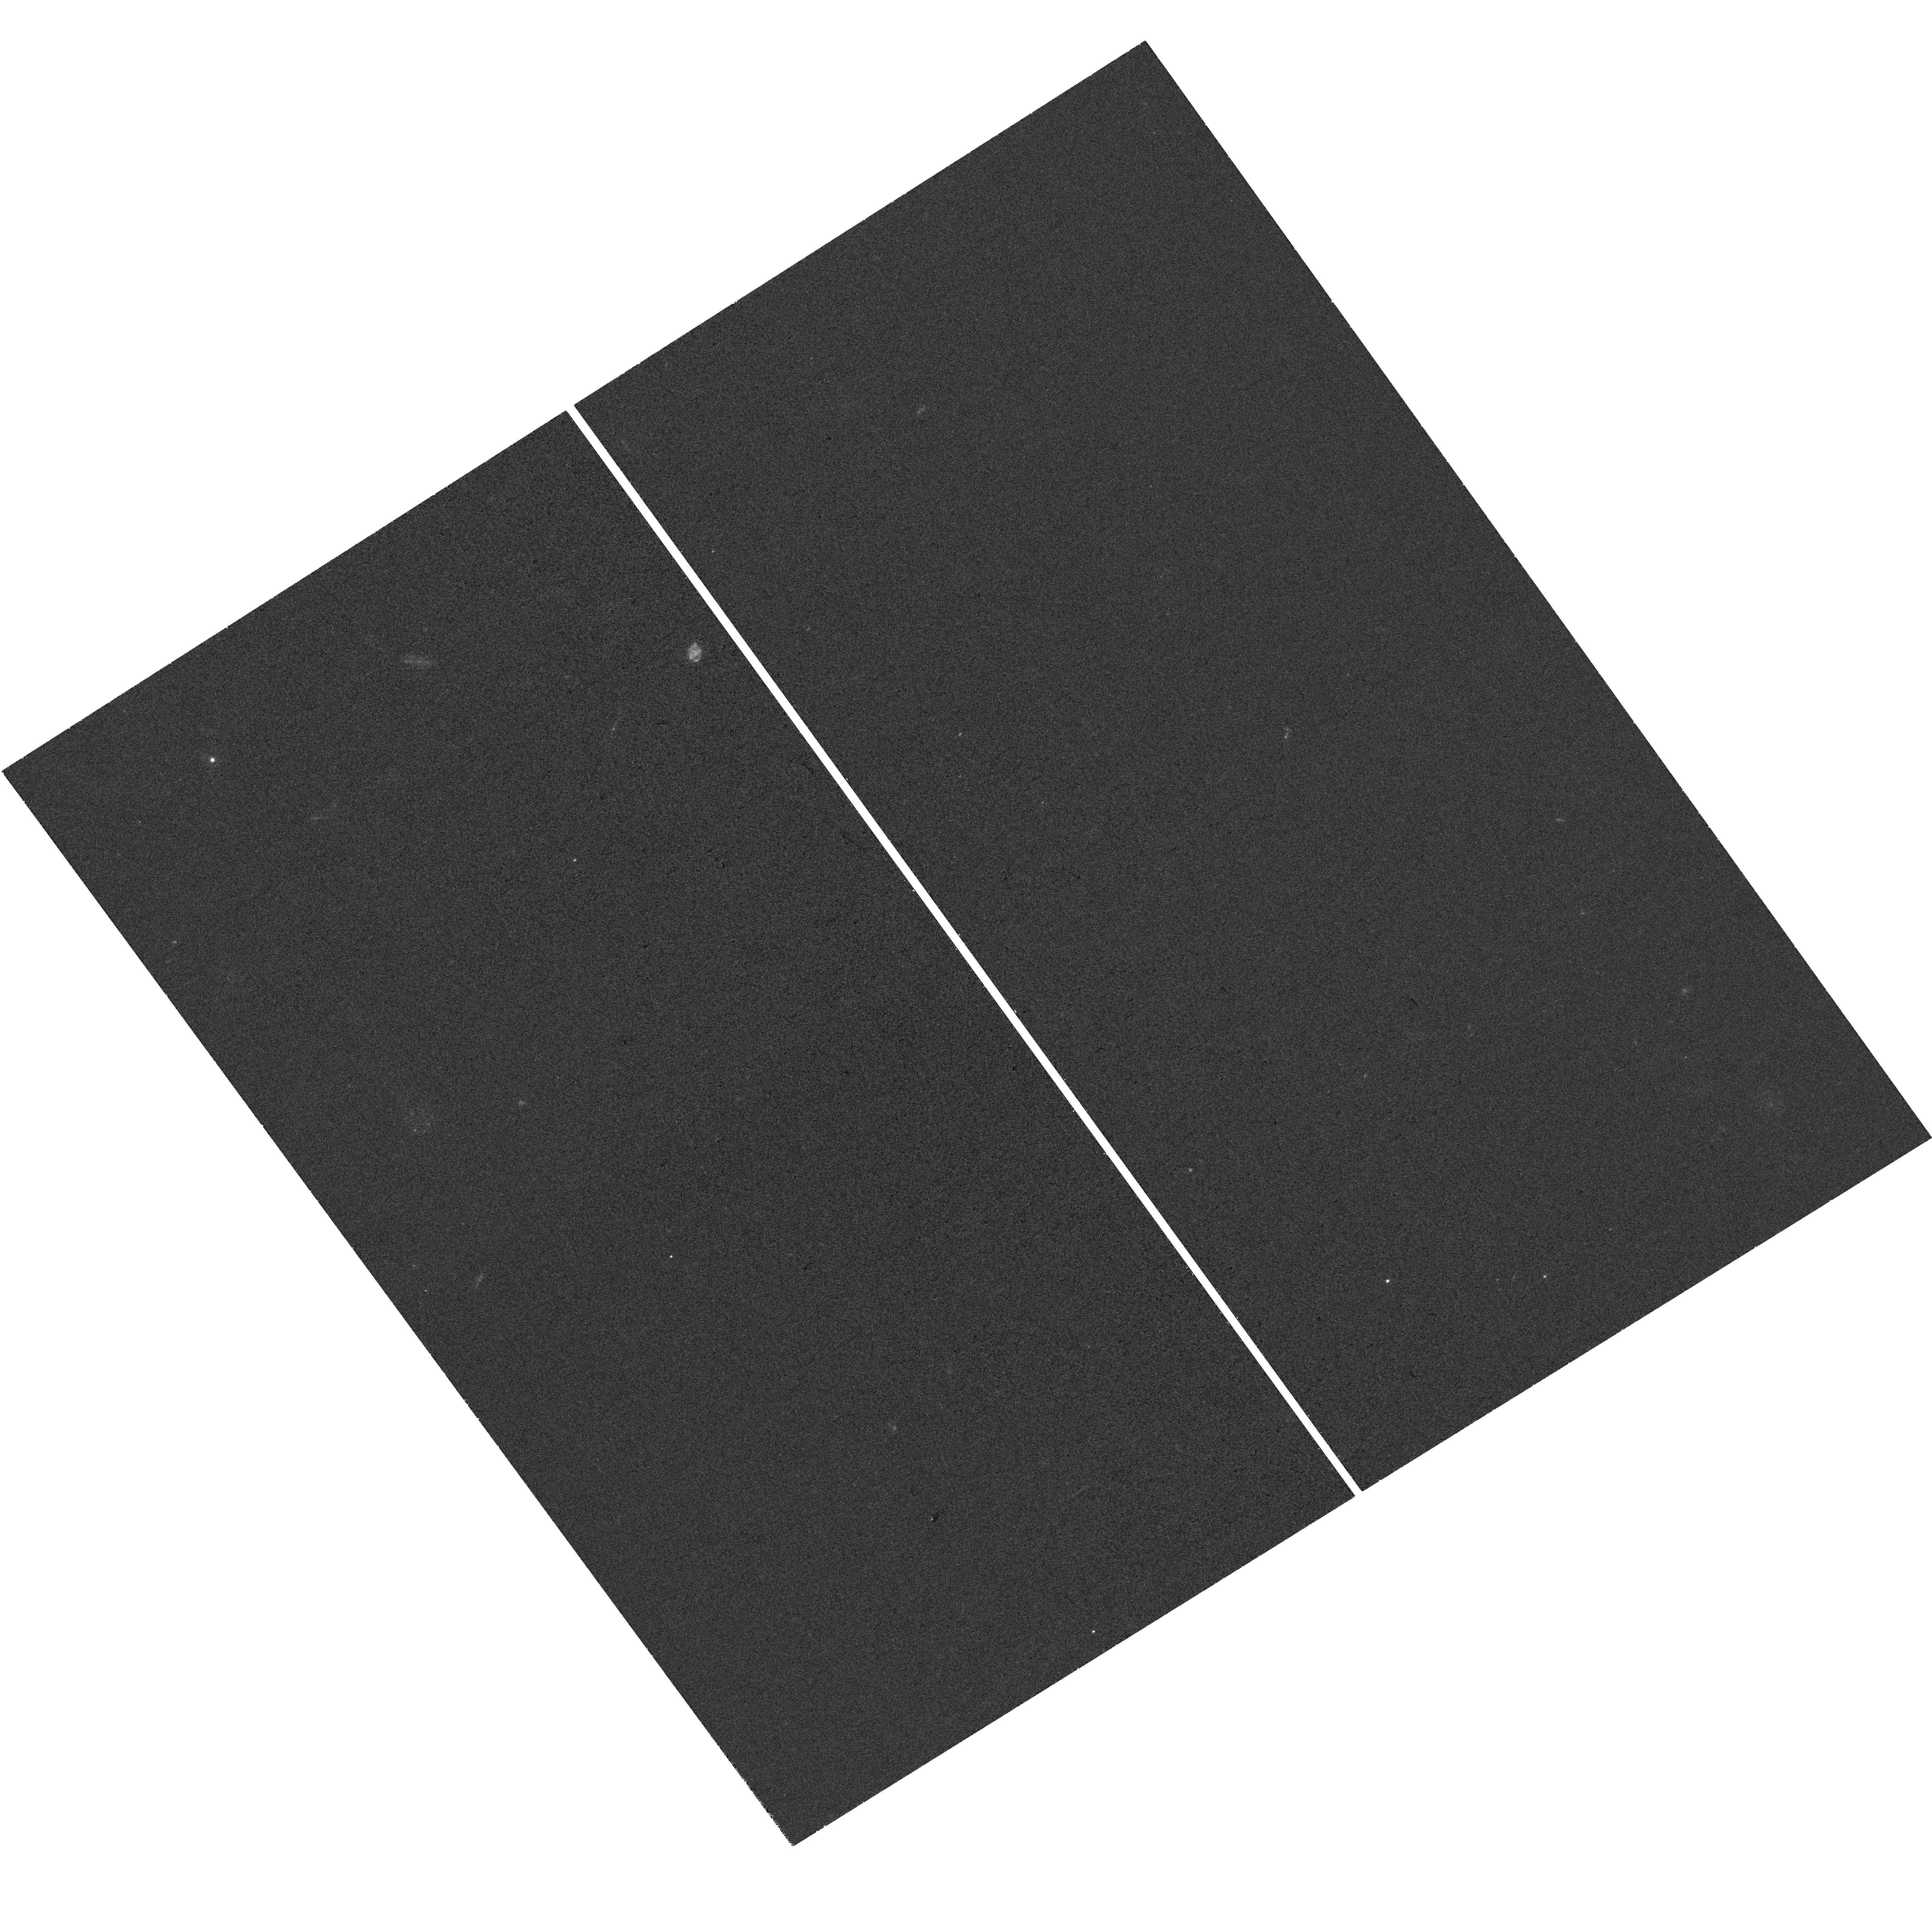
Target: SN2021YBF
Instrument: WFC3/UVIS
Filter: F300X
Exposure: 37 min
Observation ID: hst_17811_28_wfc3_uvis_f300x_ifgm28

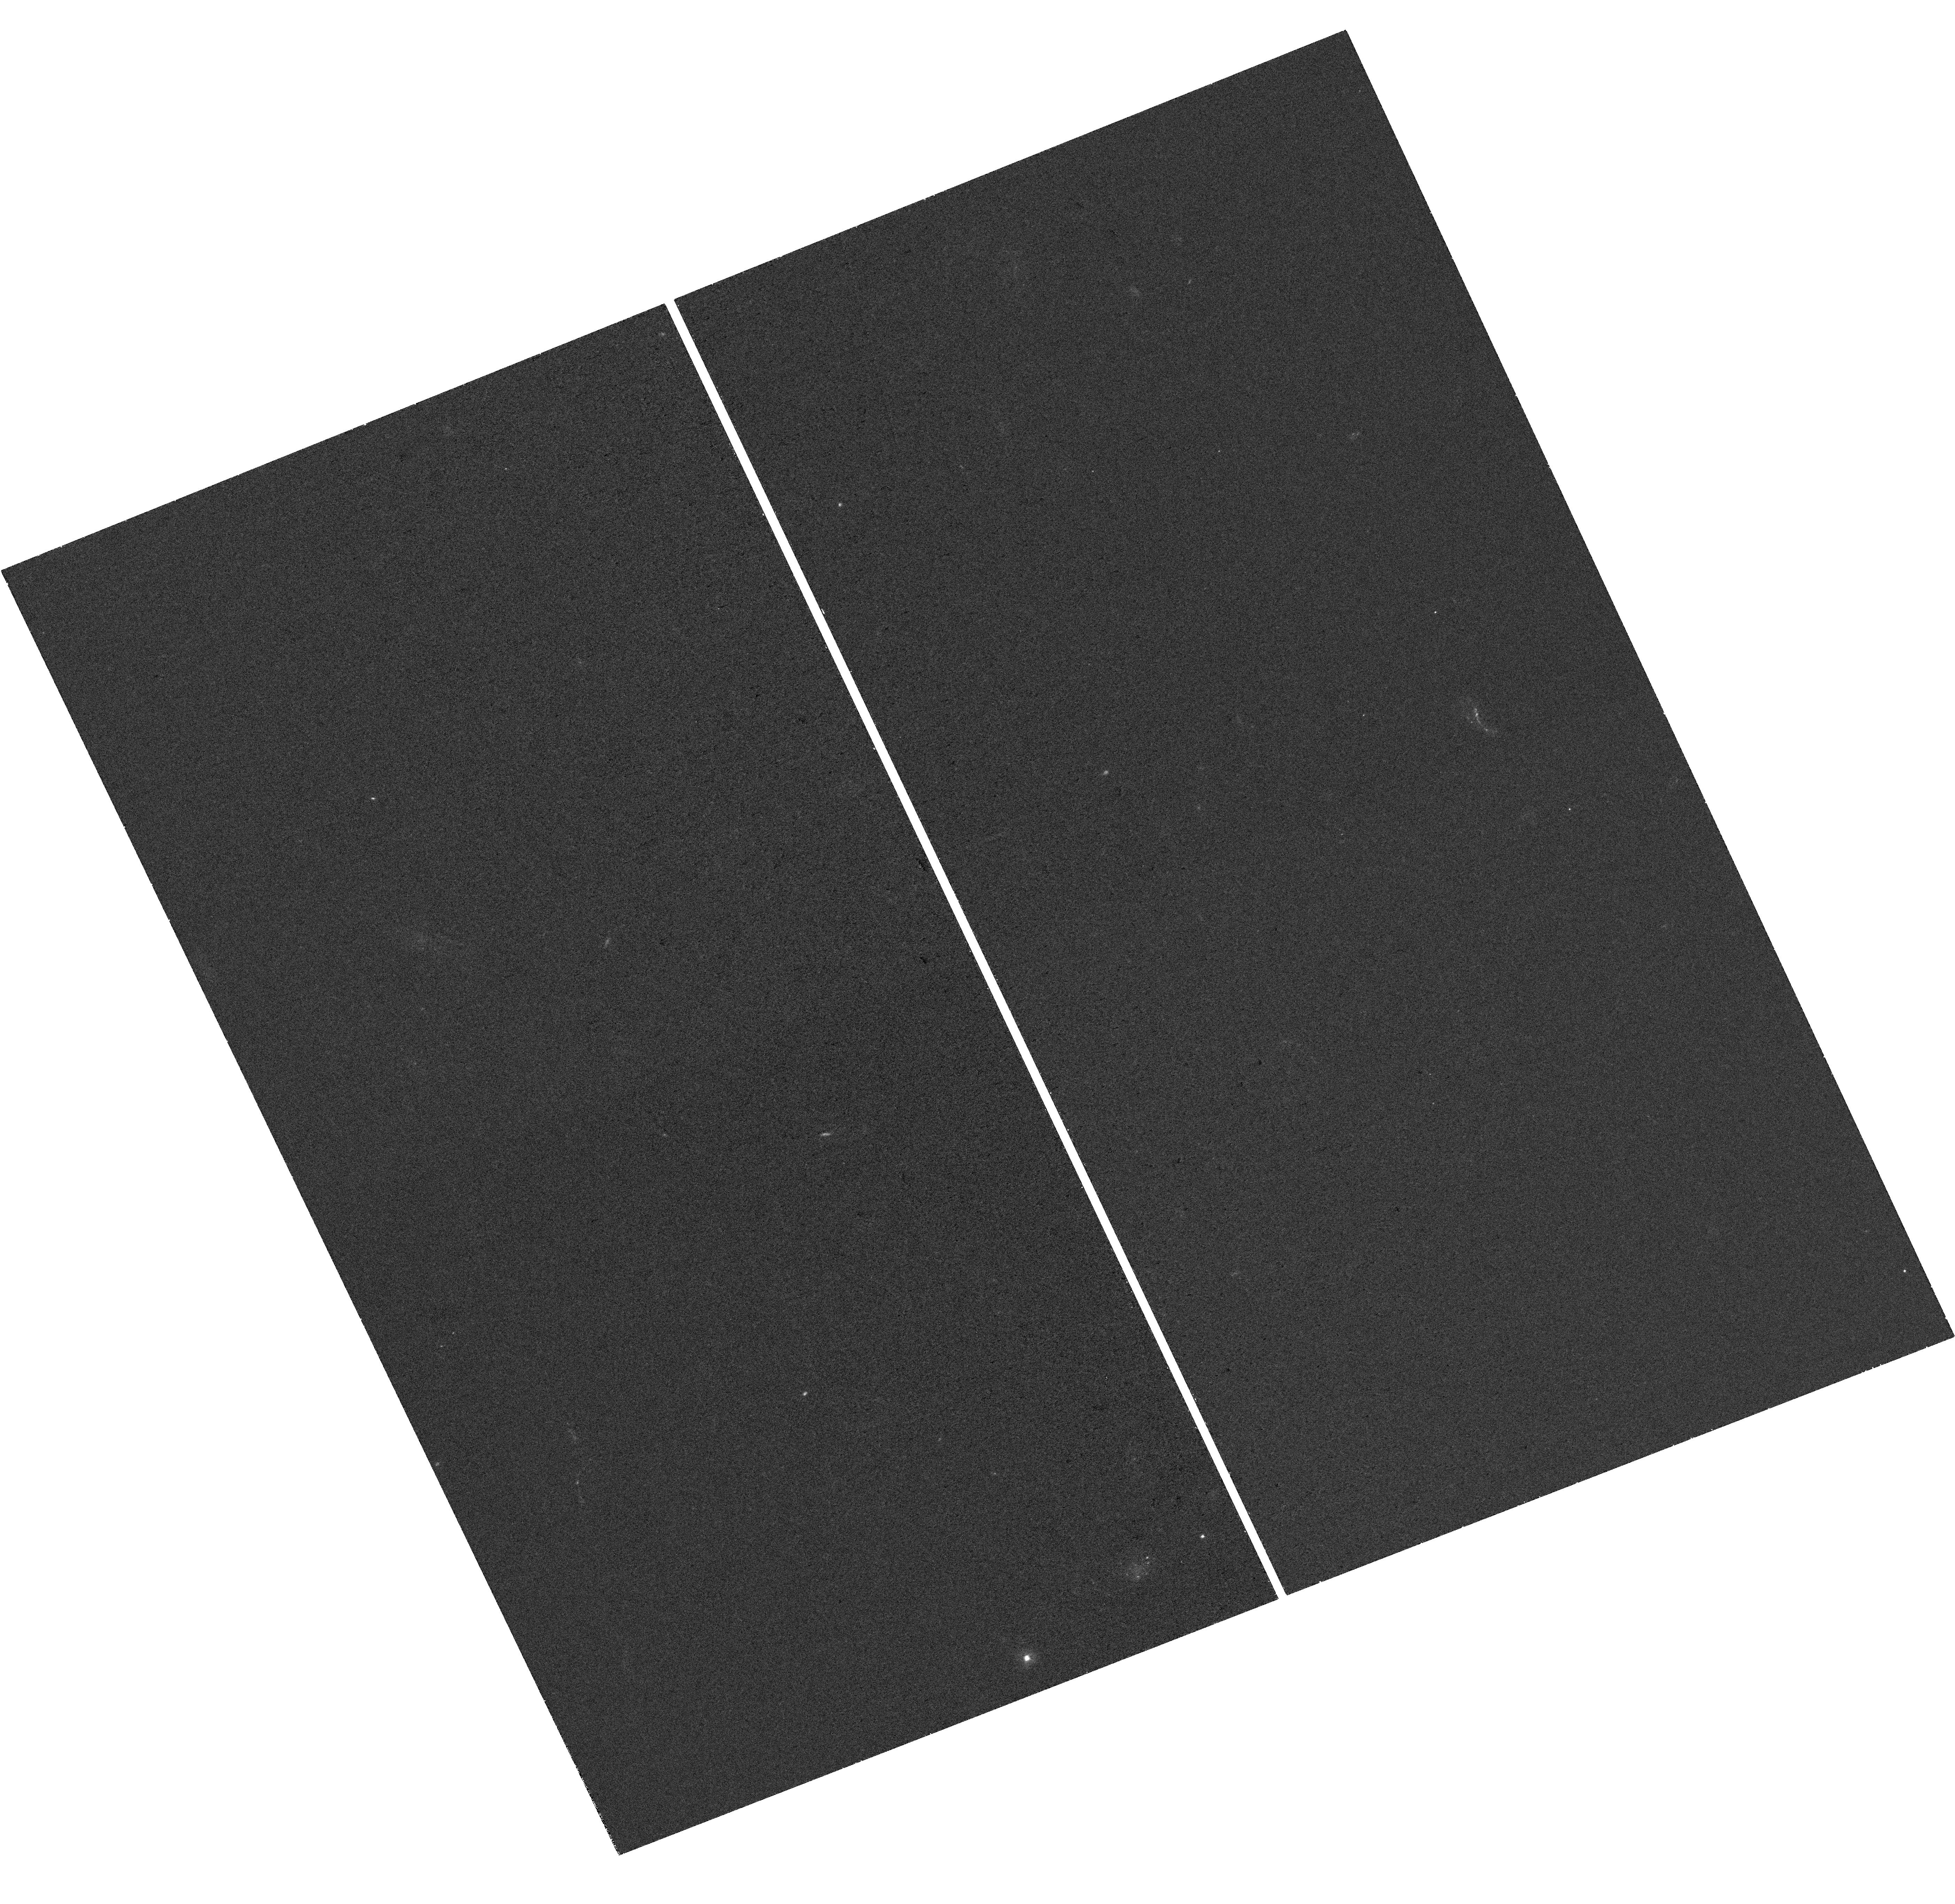
Target: SN2019OBK
Instrument: WFC3/UVIS
Filter: F300X
Exposure: 37 min
Observation ID: hst_17811_31_wfc3_uvis_f300x_ifgm31

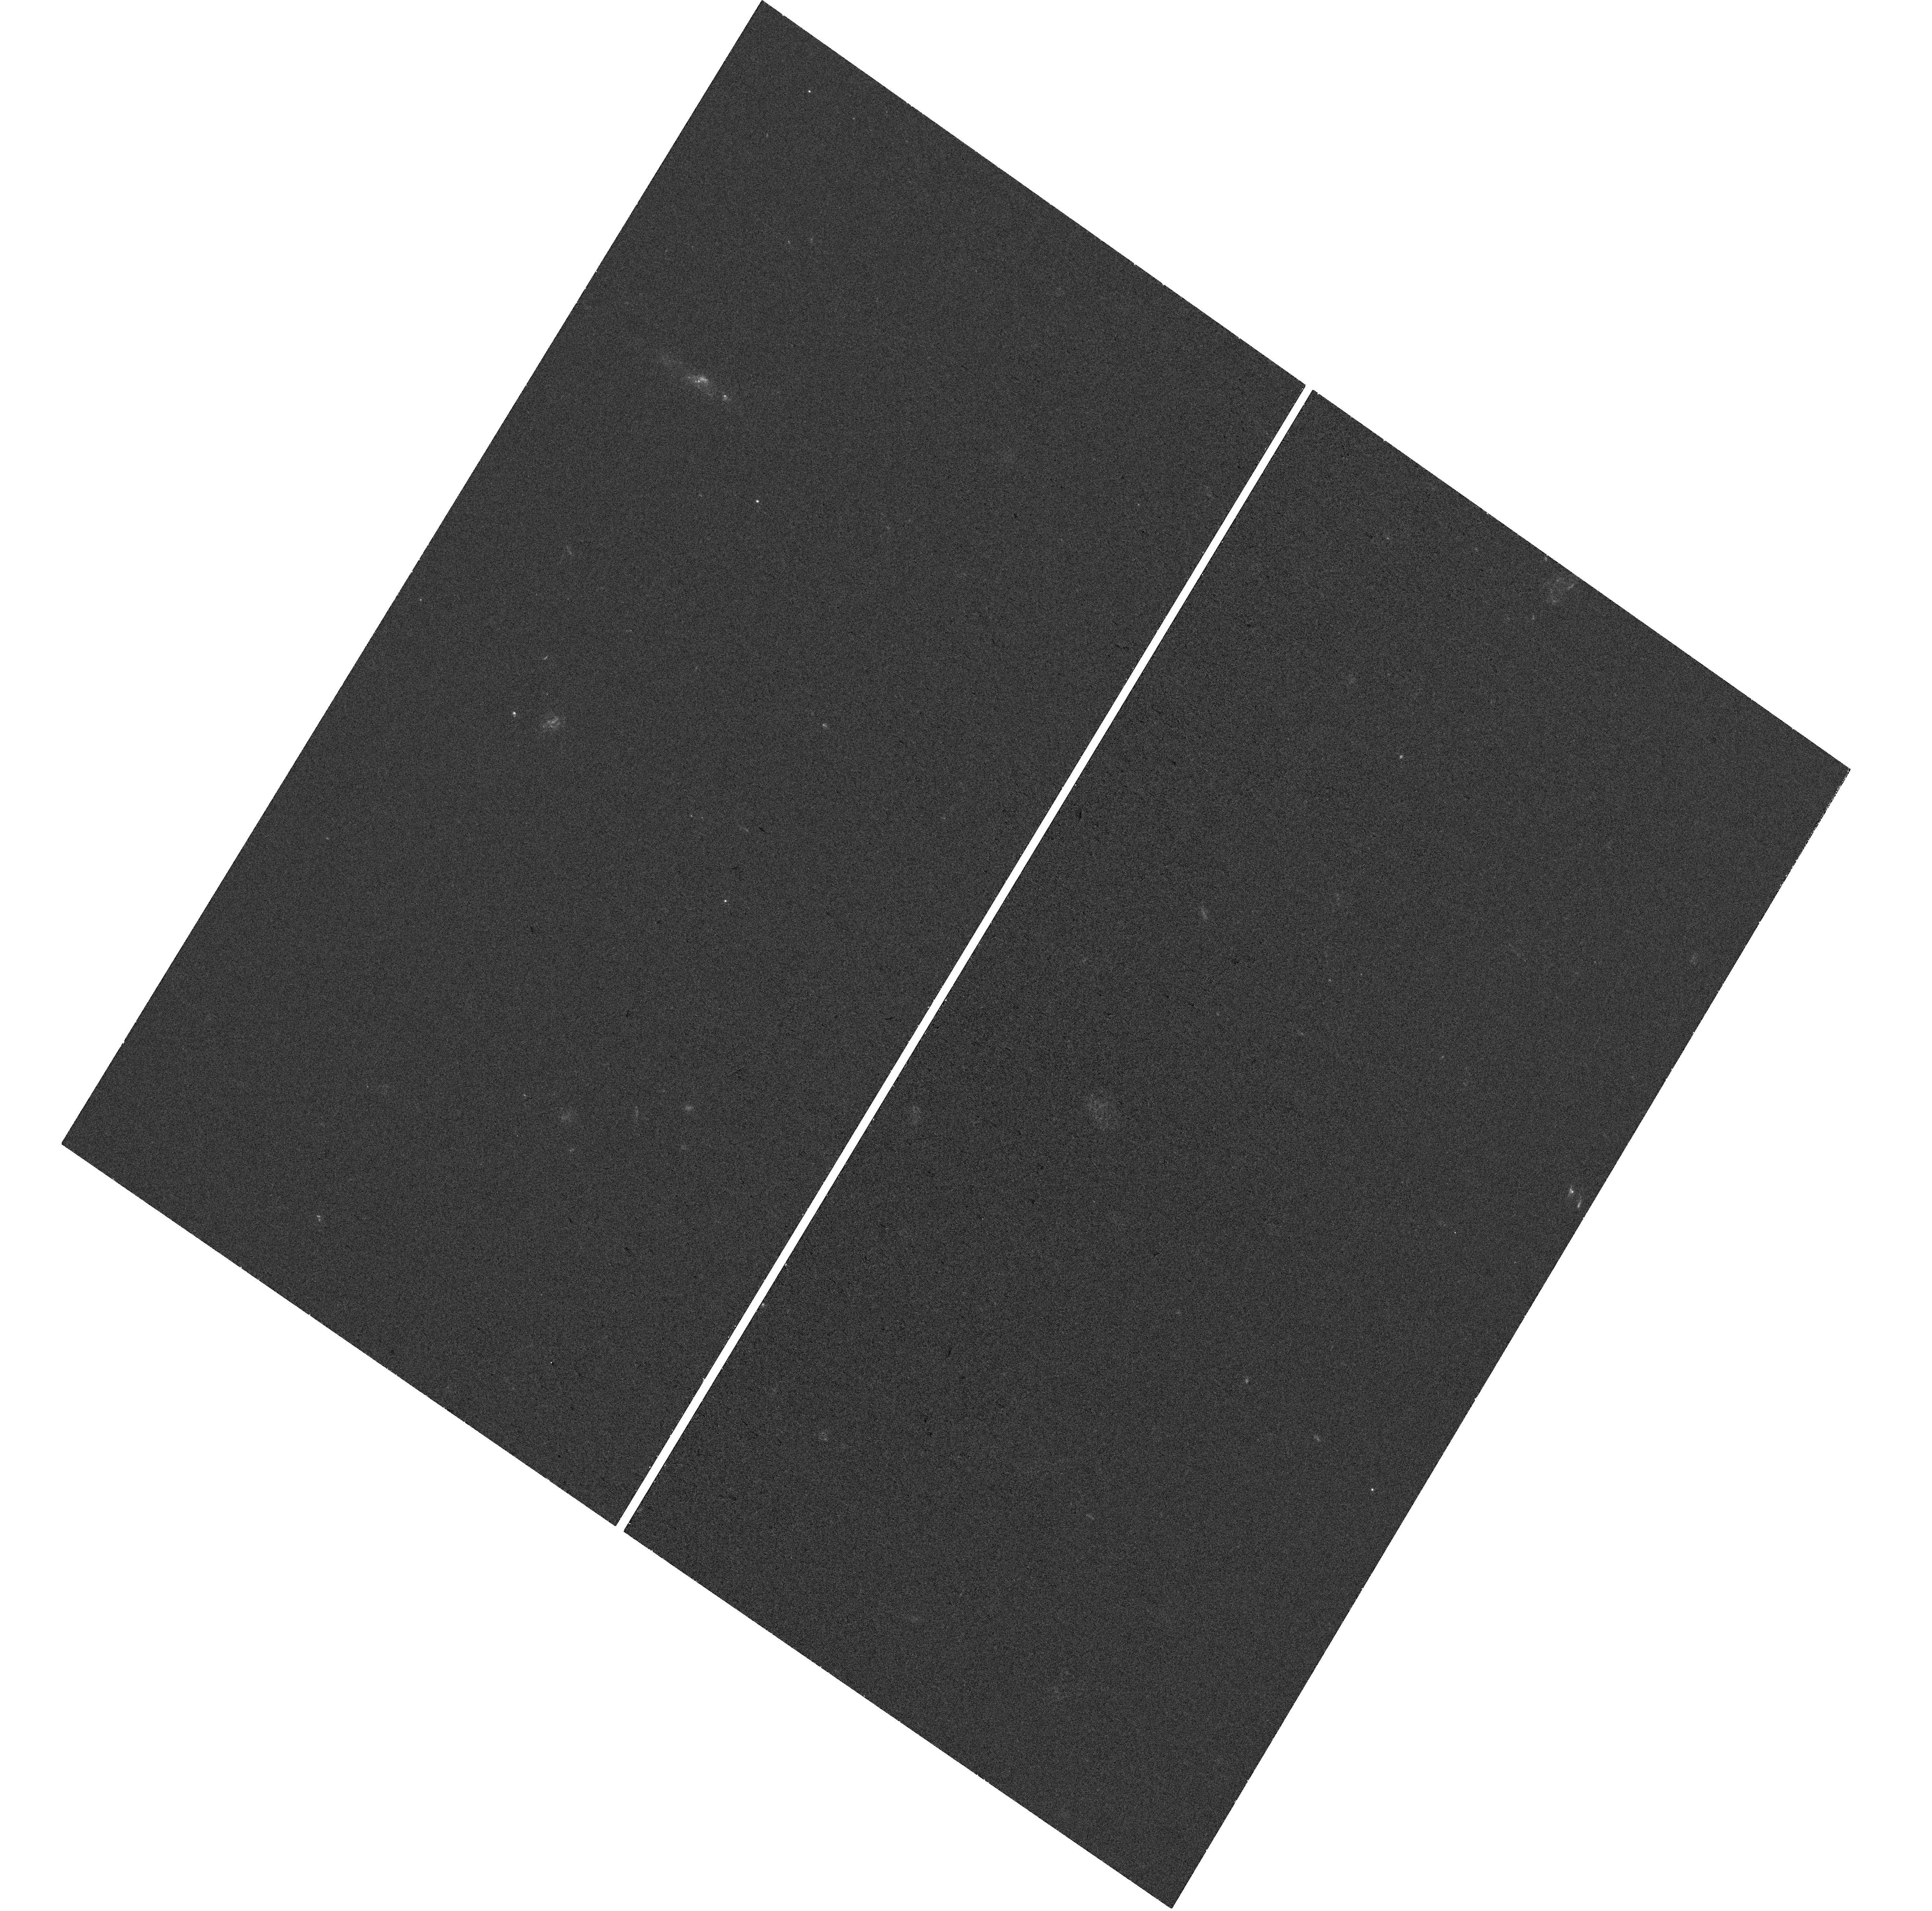
Target: SN2019DWA
Instrument: WFC3/UVIS
Filter: F300X
Exposure: 39 min
Observation ID: hst_17811_16_wfc3_uvis_f300x_ifgm16

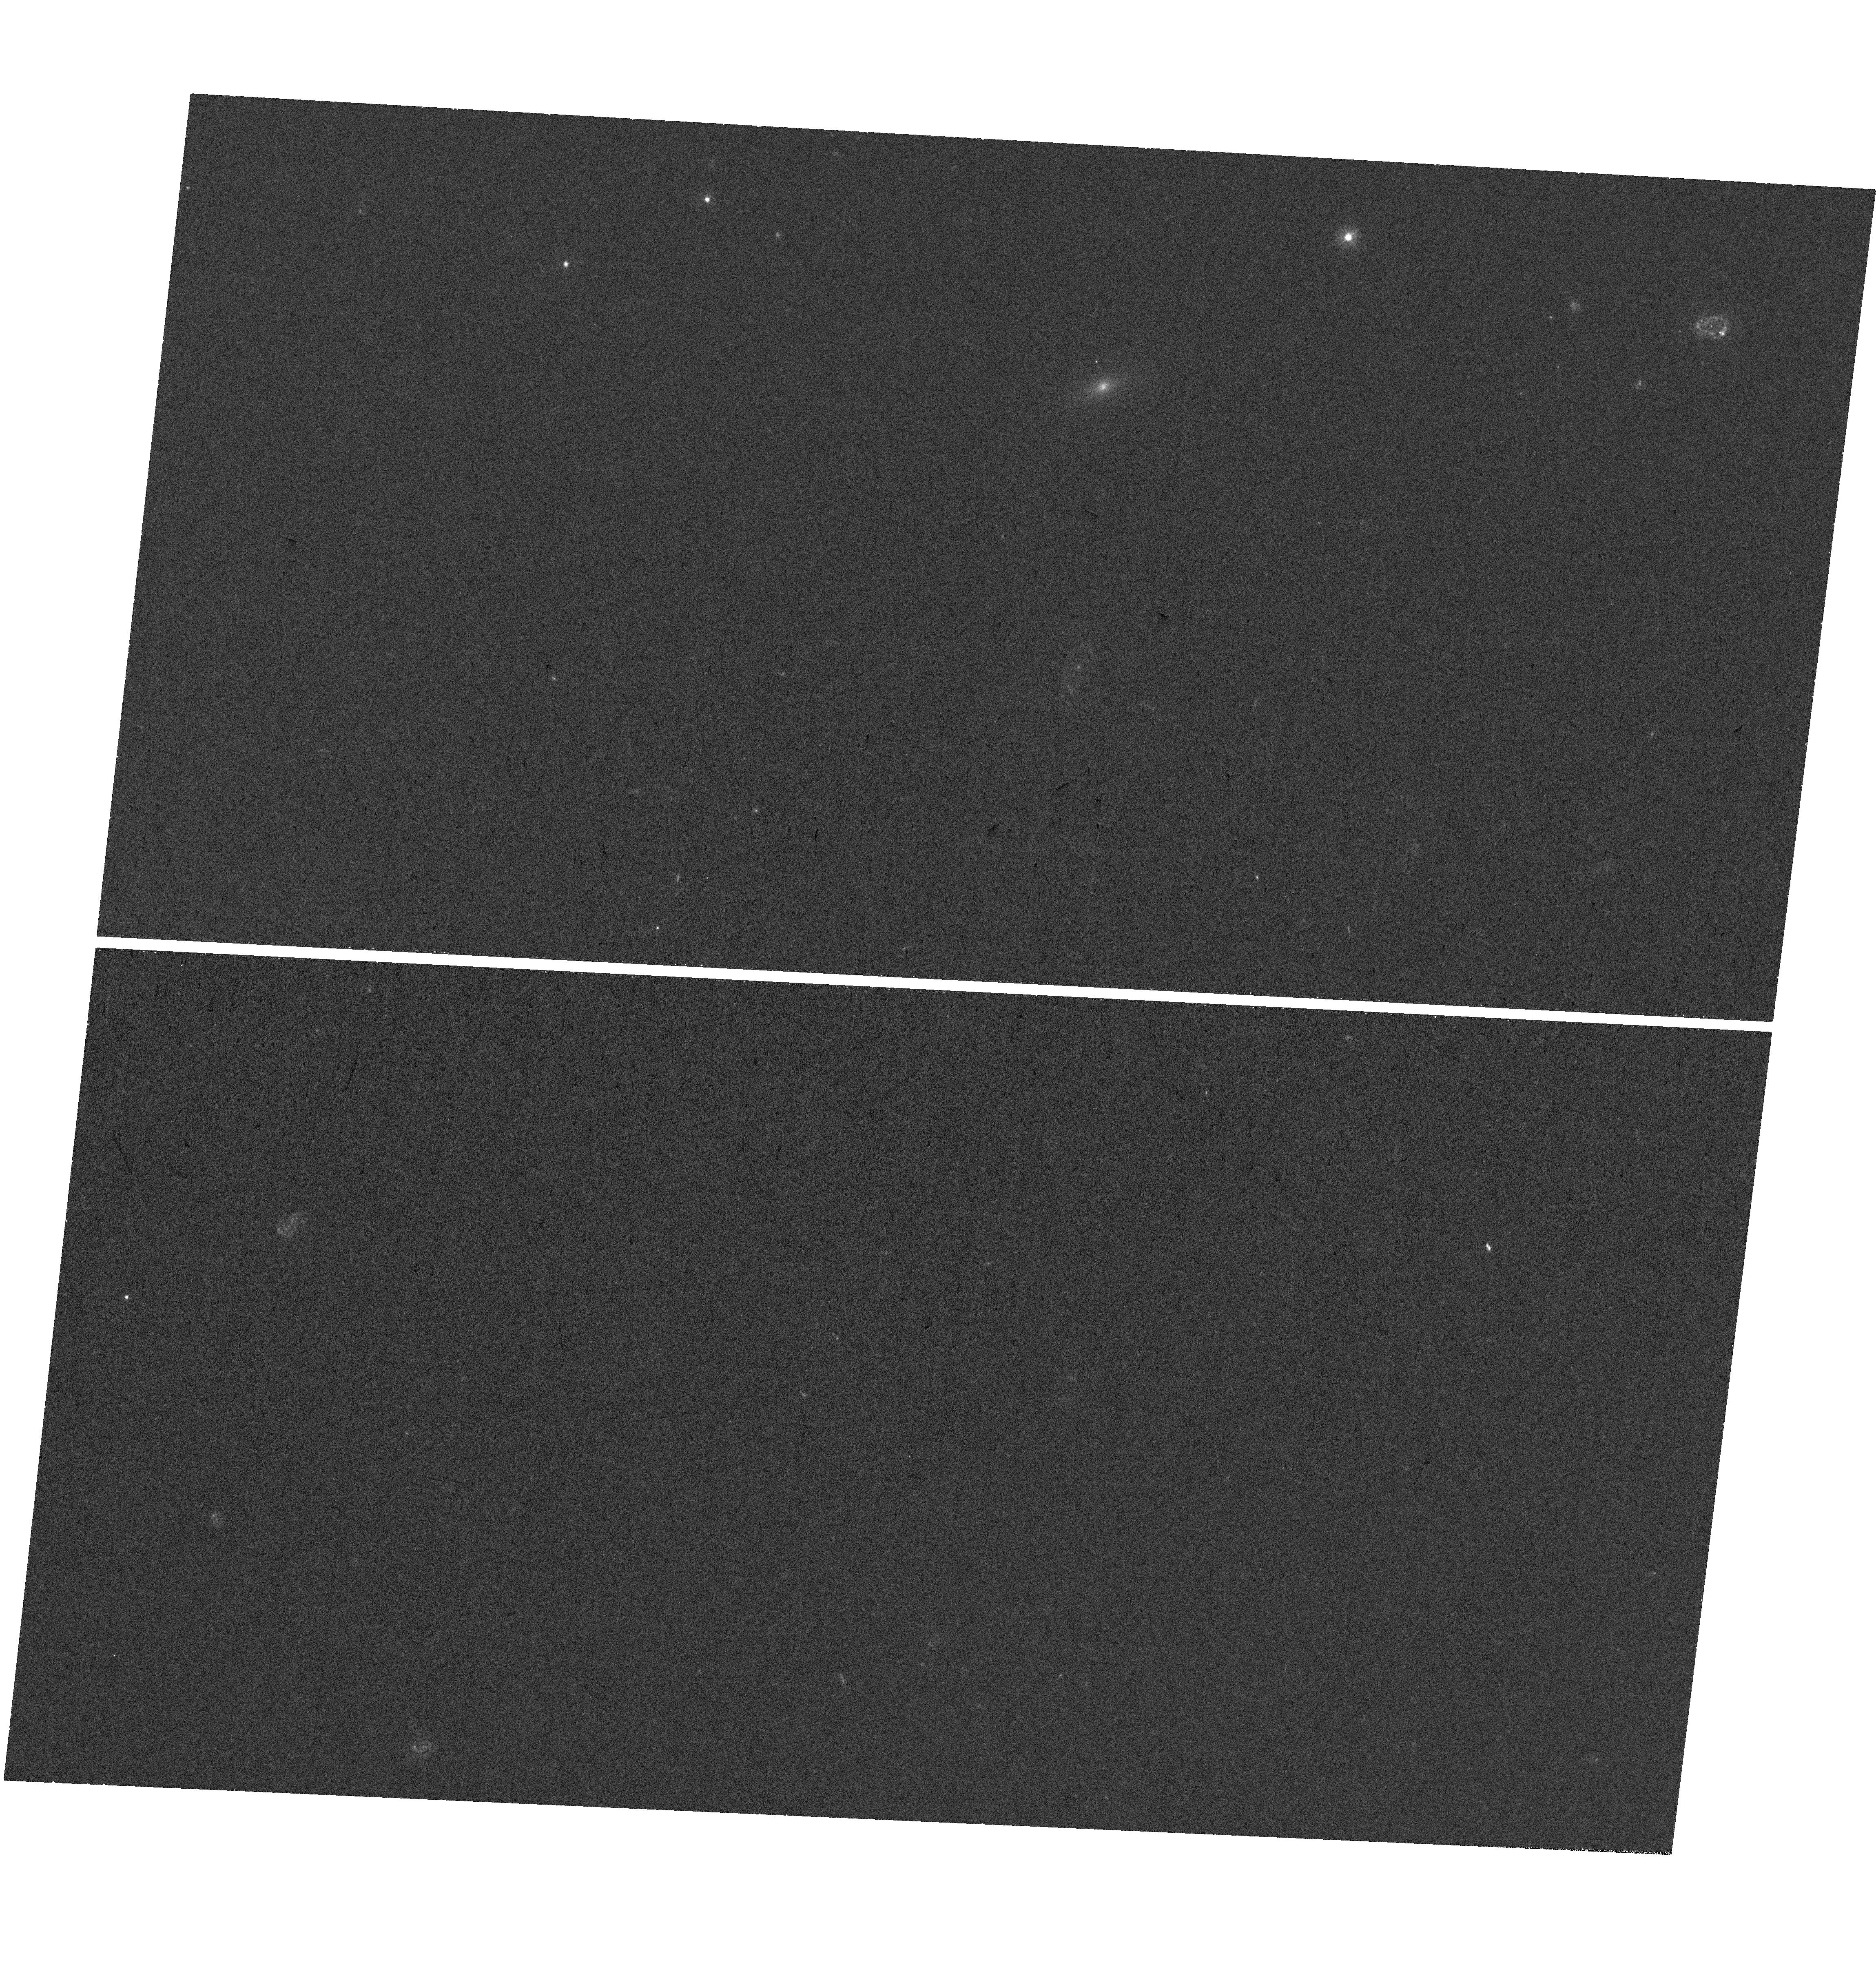
Target: SN2021LWZ
Instrument: WFC3/UVIS
Filter: F300X
Exposure: 38 min
Observation ID: hst_17811_26_wfc3_uvis_f300x_ifgm26

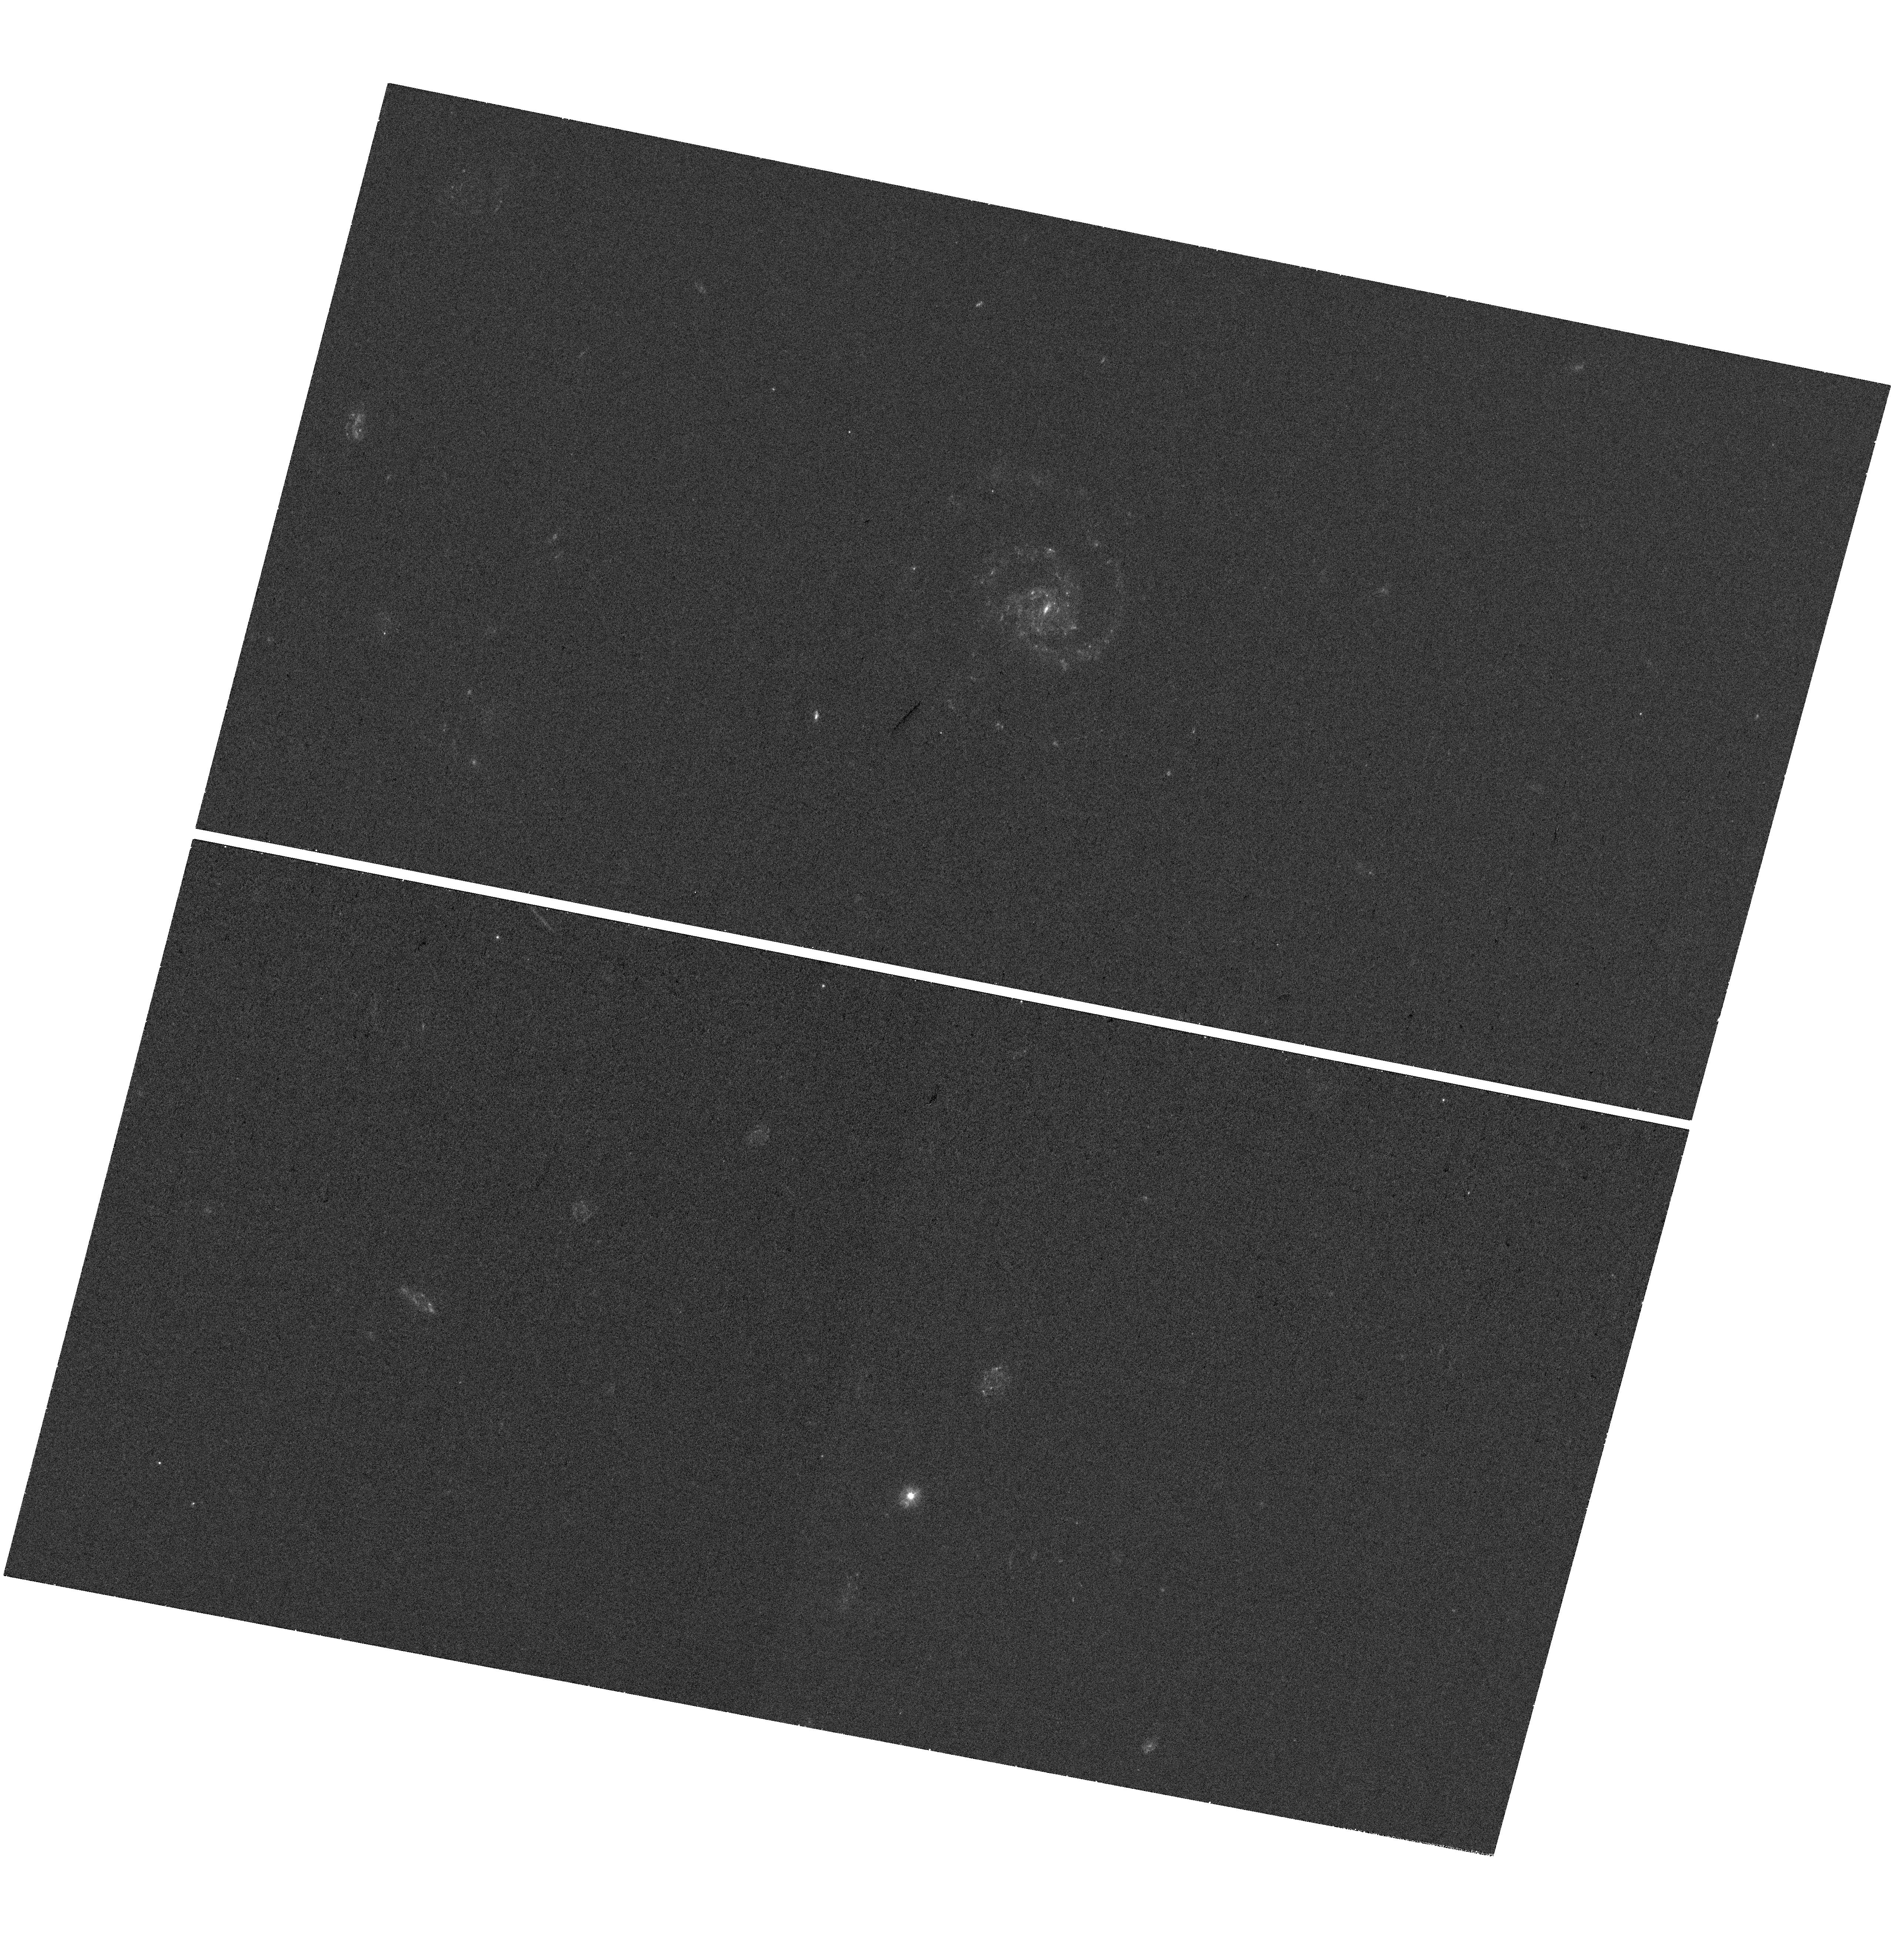
Target: SN2019WPB
Instrument: WFC3/UVIS
Filter: F300X
Exposure: 38 min
Observation ID: hst_17811_24_wfc3_uvis_f300x_ifgm24

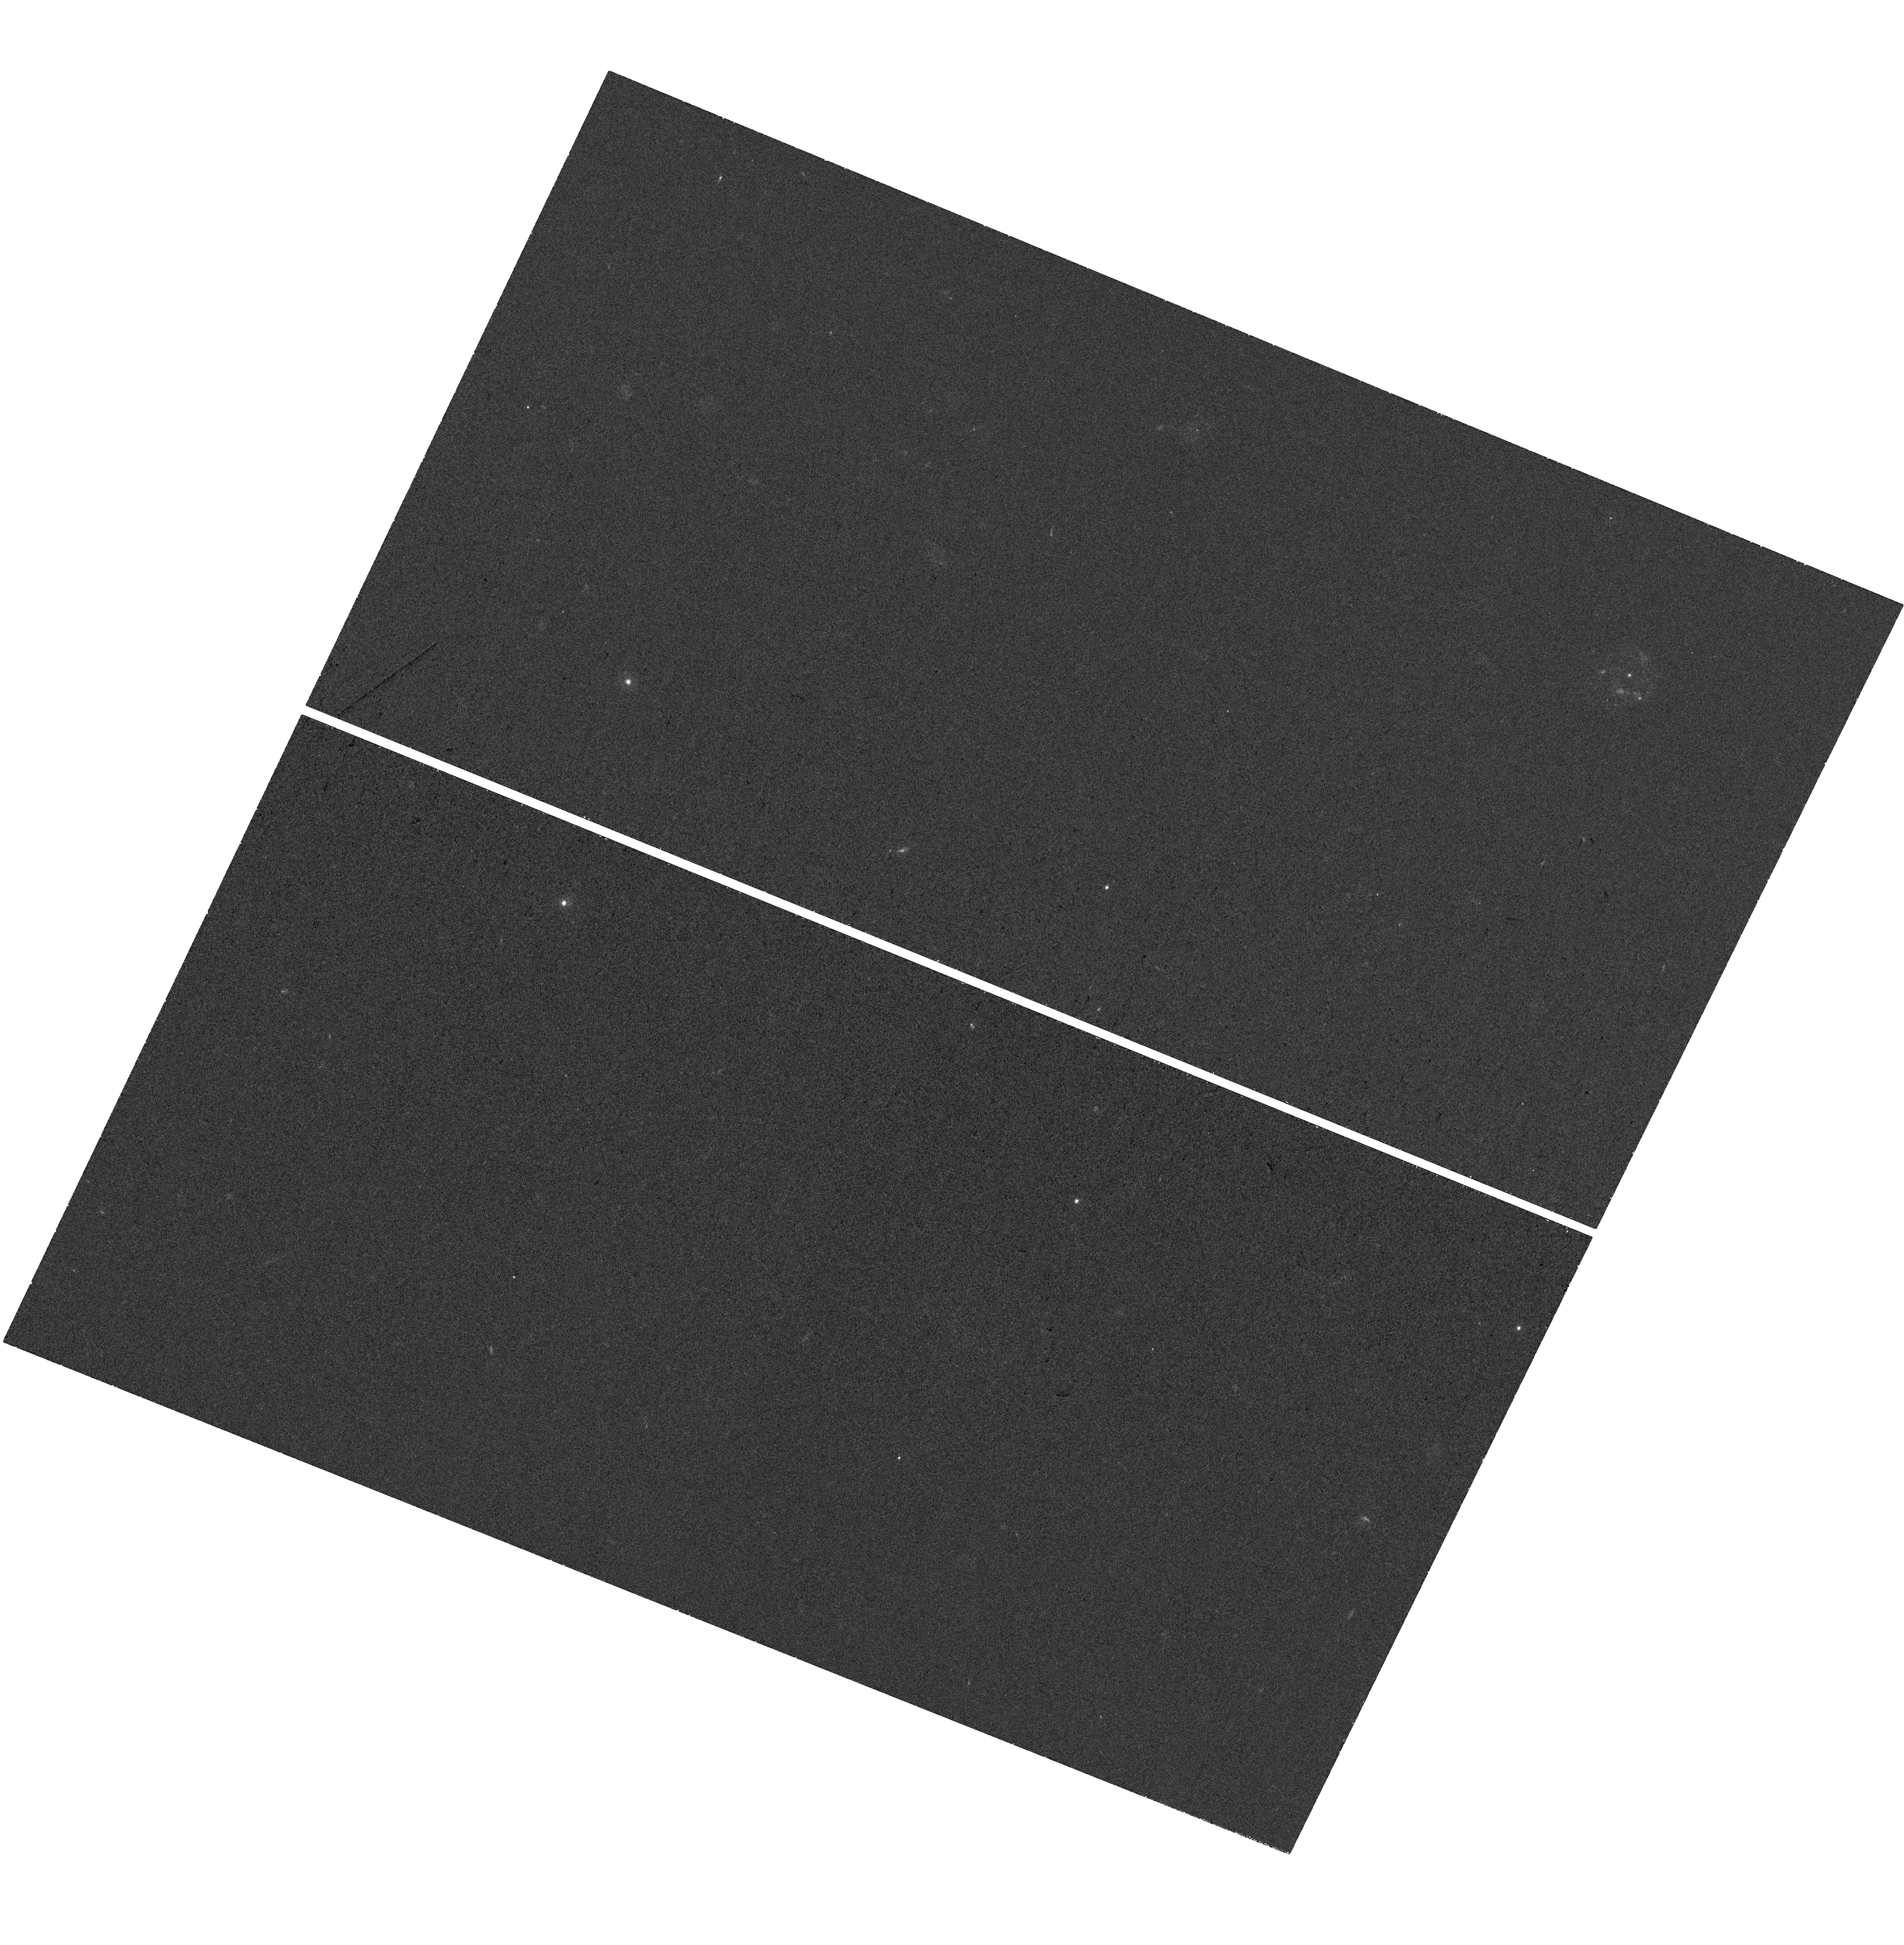
Target: SN2019J
Instrument: WFC3/UVIS
Filter: F300X
Exposure: 37 min
Observation ID: hst_17811_19_wfc3_uvis_f300x_ifgm19

Host Galaxy Imaging of Luminous Supernovae: The Missing Link of Stripped Envelope Core-Collapse Supernovae (PI: Gomez, Sebastian)

Massive stars that have lost their hydrogen and helium envelopes generally end their lives as Type Ic (SNe Ic) core-collapse supernovae (CCSNe). However, a few percent of these stars can explode as Type I superluminous supernovae (SLSNe), which can have luminosities up to 100 times larger than SNe Ic. To date, the relationship between these two types of explosions and the connection between their progenitors remains unclear. Recently, an intermediate class of luminous supernovae (LSNe) has been unveiled, which bridged the gap between SNe Ic and SLSNe in terms of luminosity, spectroscopic properties, physical parameters, and rates. LSNe may prove to be the missing link we need to identify the progenitors of stripped-envelope CCSNe. Studying the host galaxy environments of SNe with HST has already proven to be the best way we have to infer their progenitor properties. Only HST has the depth, UV coverage, and resolution required to detect these galaxies, infer their star formation rates (SFRs) from their UV flux, and accurately pinpoint the location of the SN within their galaxies. Similar studies of about 100 SNe Ic and 80 SLSNe already exist, but only 12 LSNe have been imaged with HST, preventing a meaningful statistical comparison. Here we propose to obtain WFC3/UV imaging of all remaining 28 known LSNe to more than triple the existing sample into a statistically meaningful size, and compare with the existing population of SLSNe and SNe Ic to explore the properties of their progenitors across the entire population continuum of stripped-envelope CCSNe.